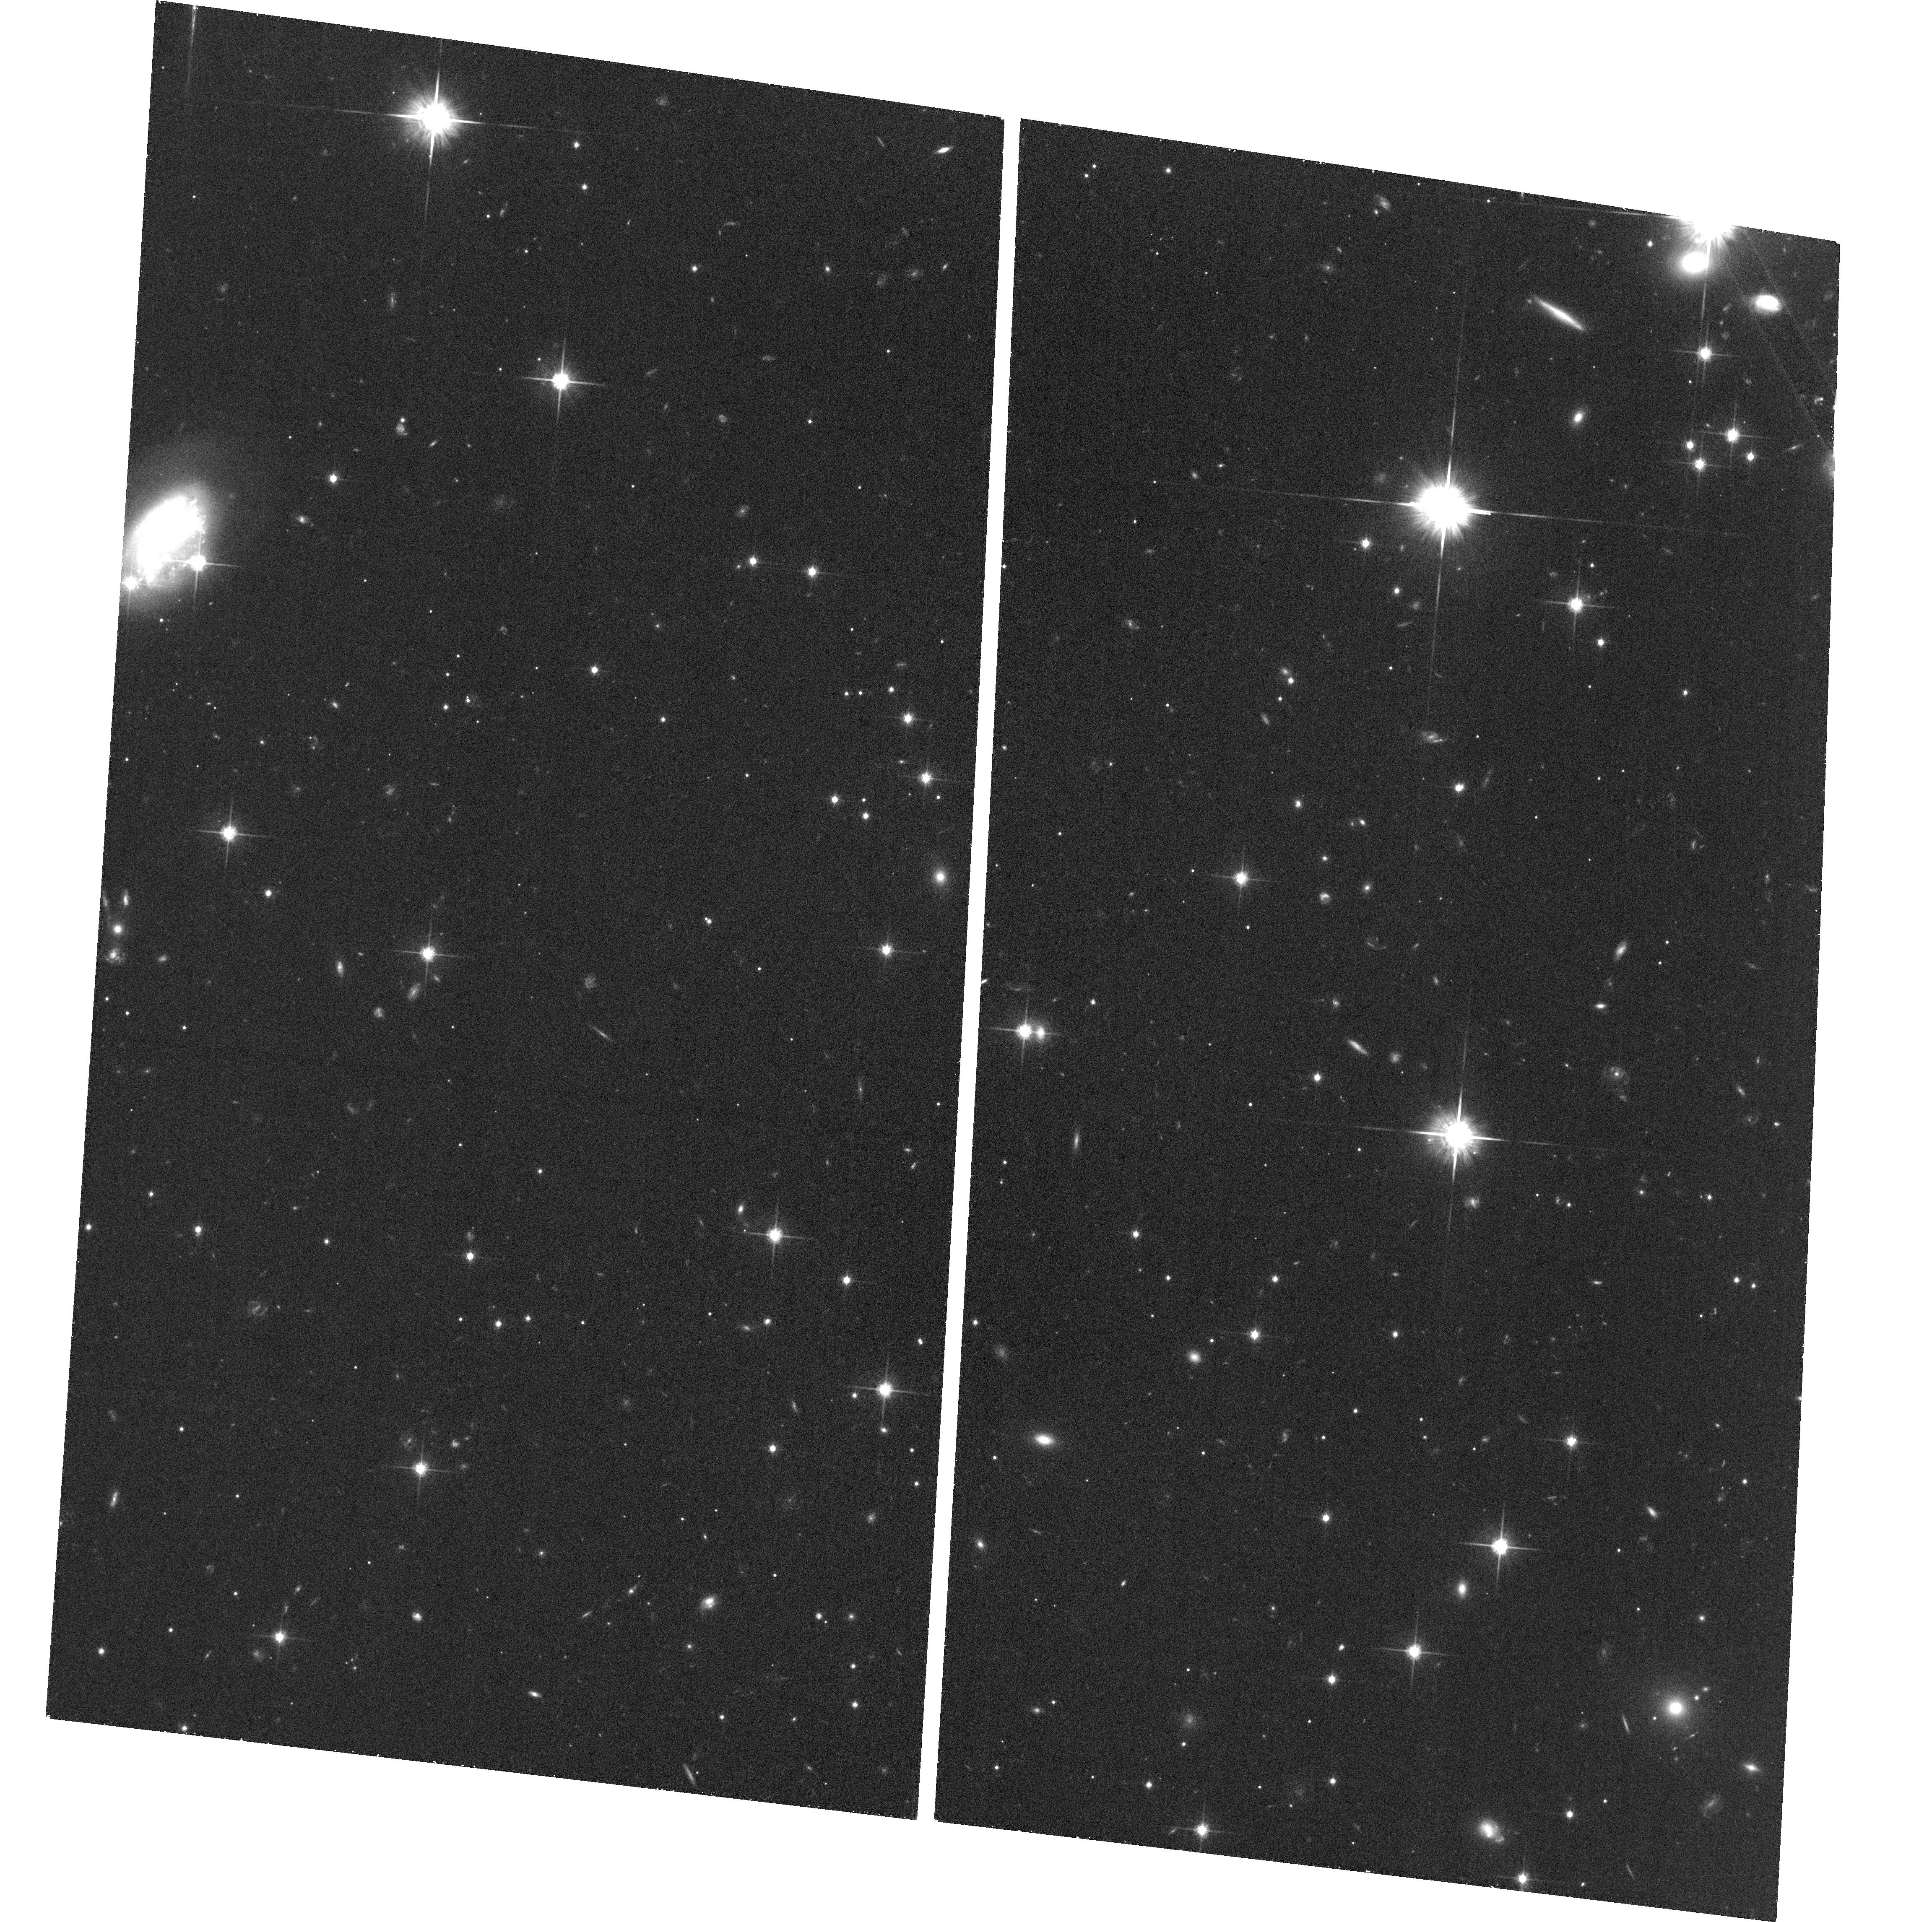
Target: field at RA 313.597°, Dec -0.154°. Instrument: ACS/WFC. Filter: F814W. Exposure: 36 min. Observation ID: hst_15064_11_acs_wfc_f814w_jdjb11

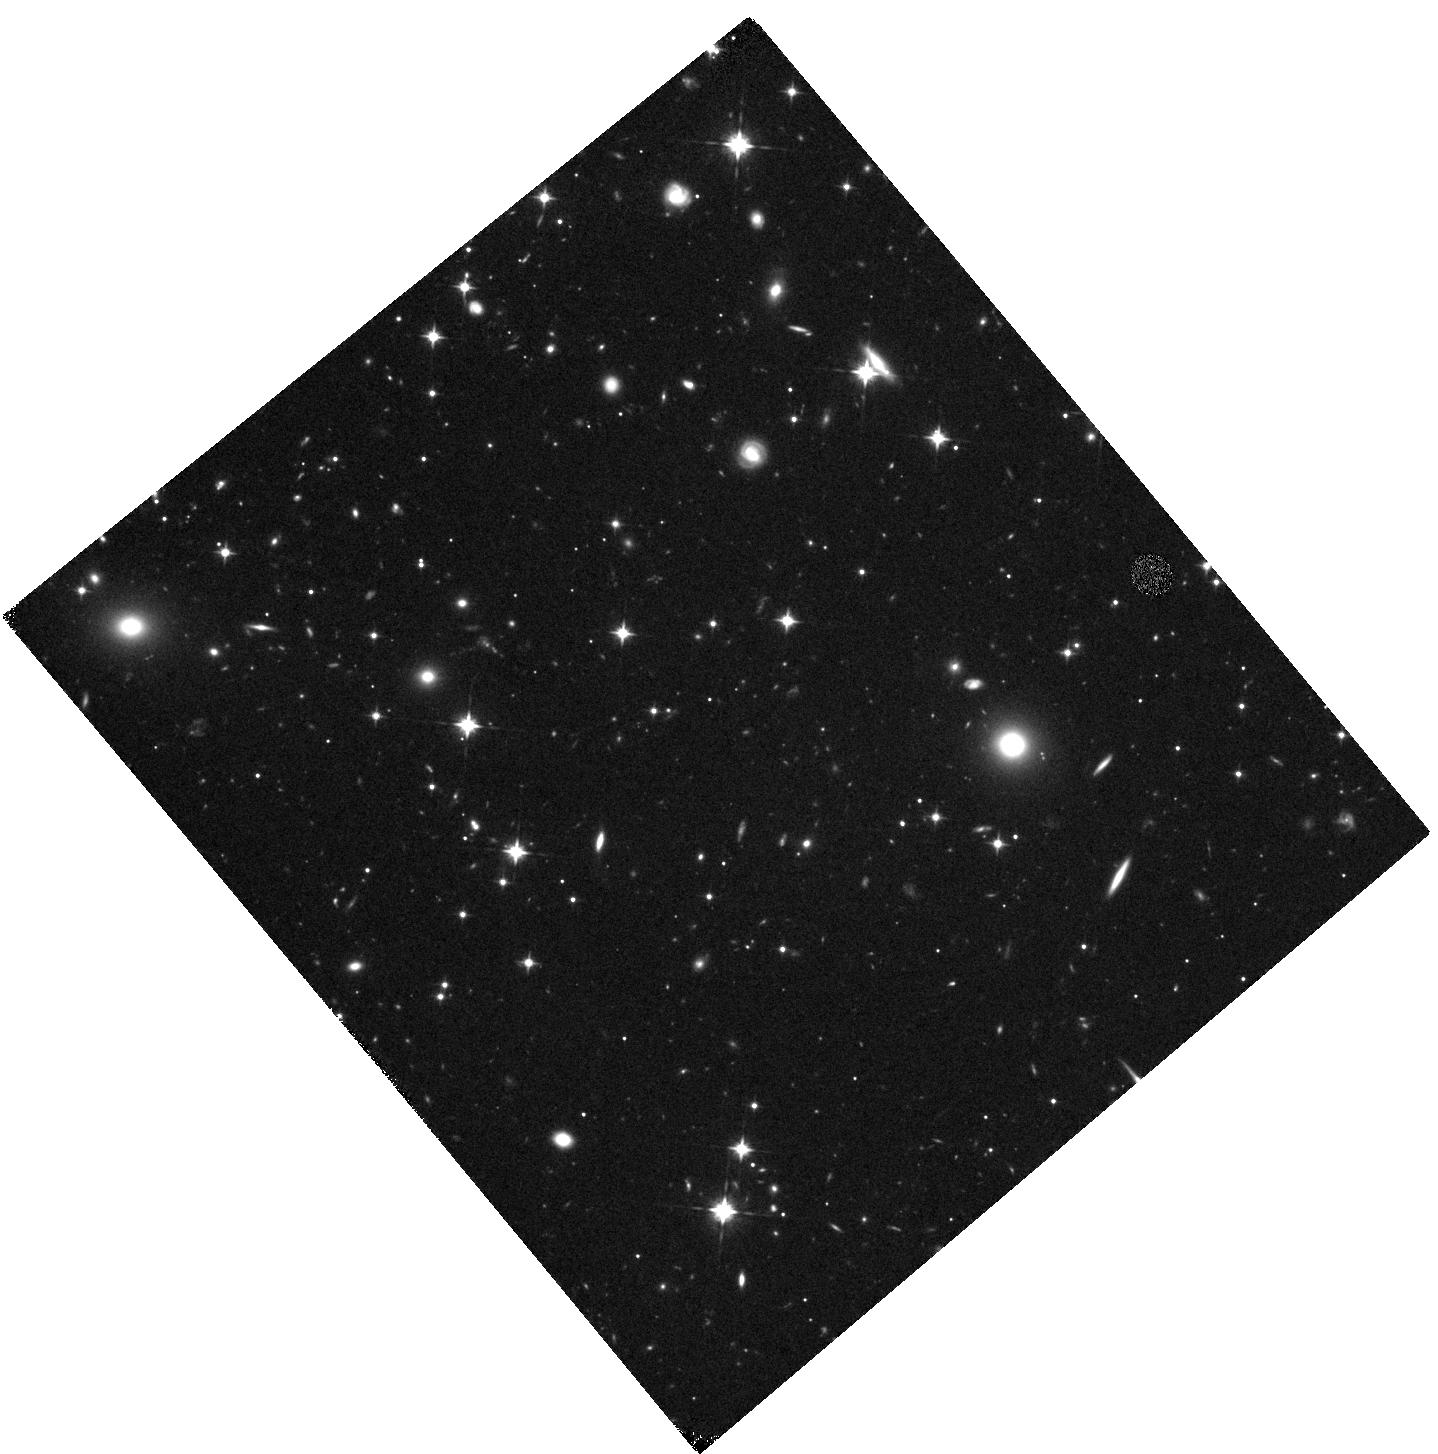
Target: J2054-0005. Instrument: WFC3/IR. Filter: F105W. Exposure: 44 min. Observation ID: hst_15064_11_wfc3_ir_f105w_idjb11

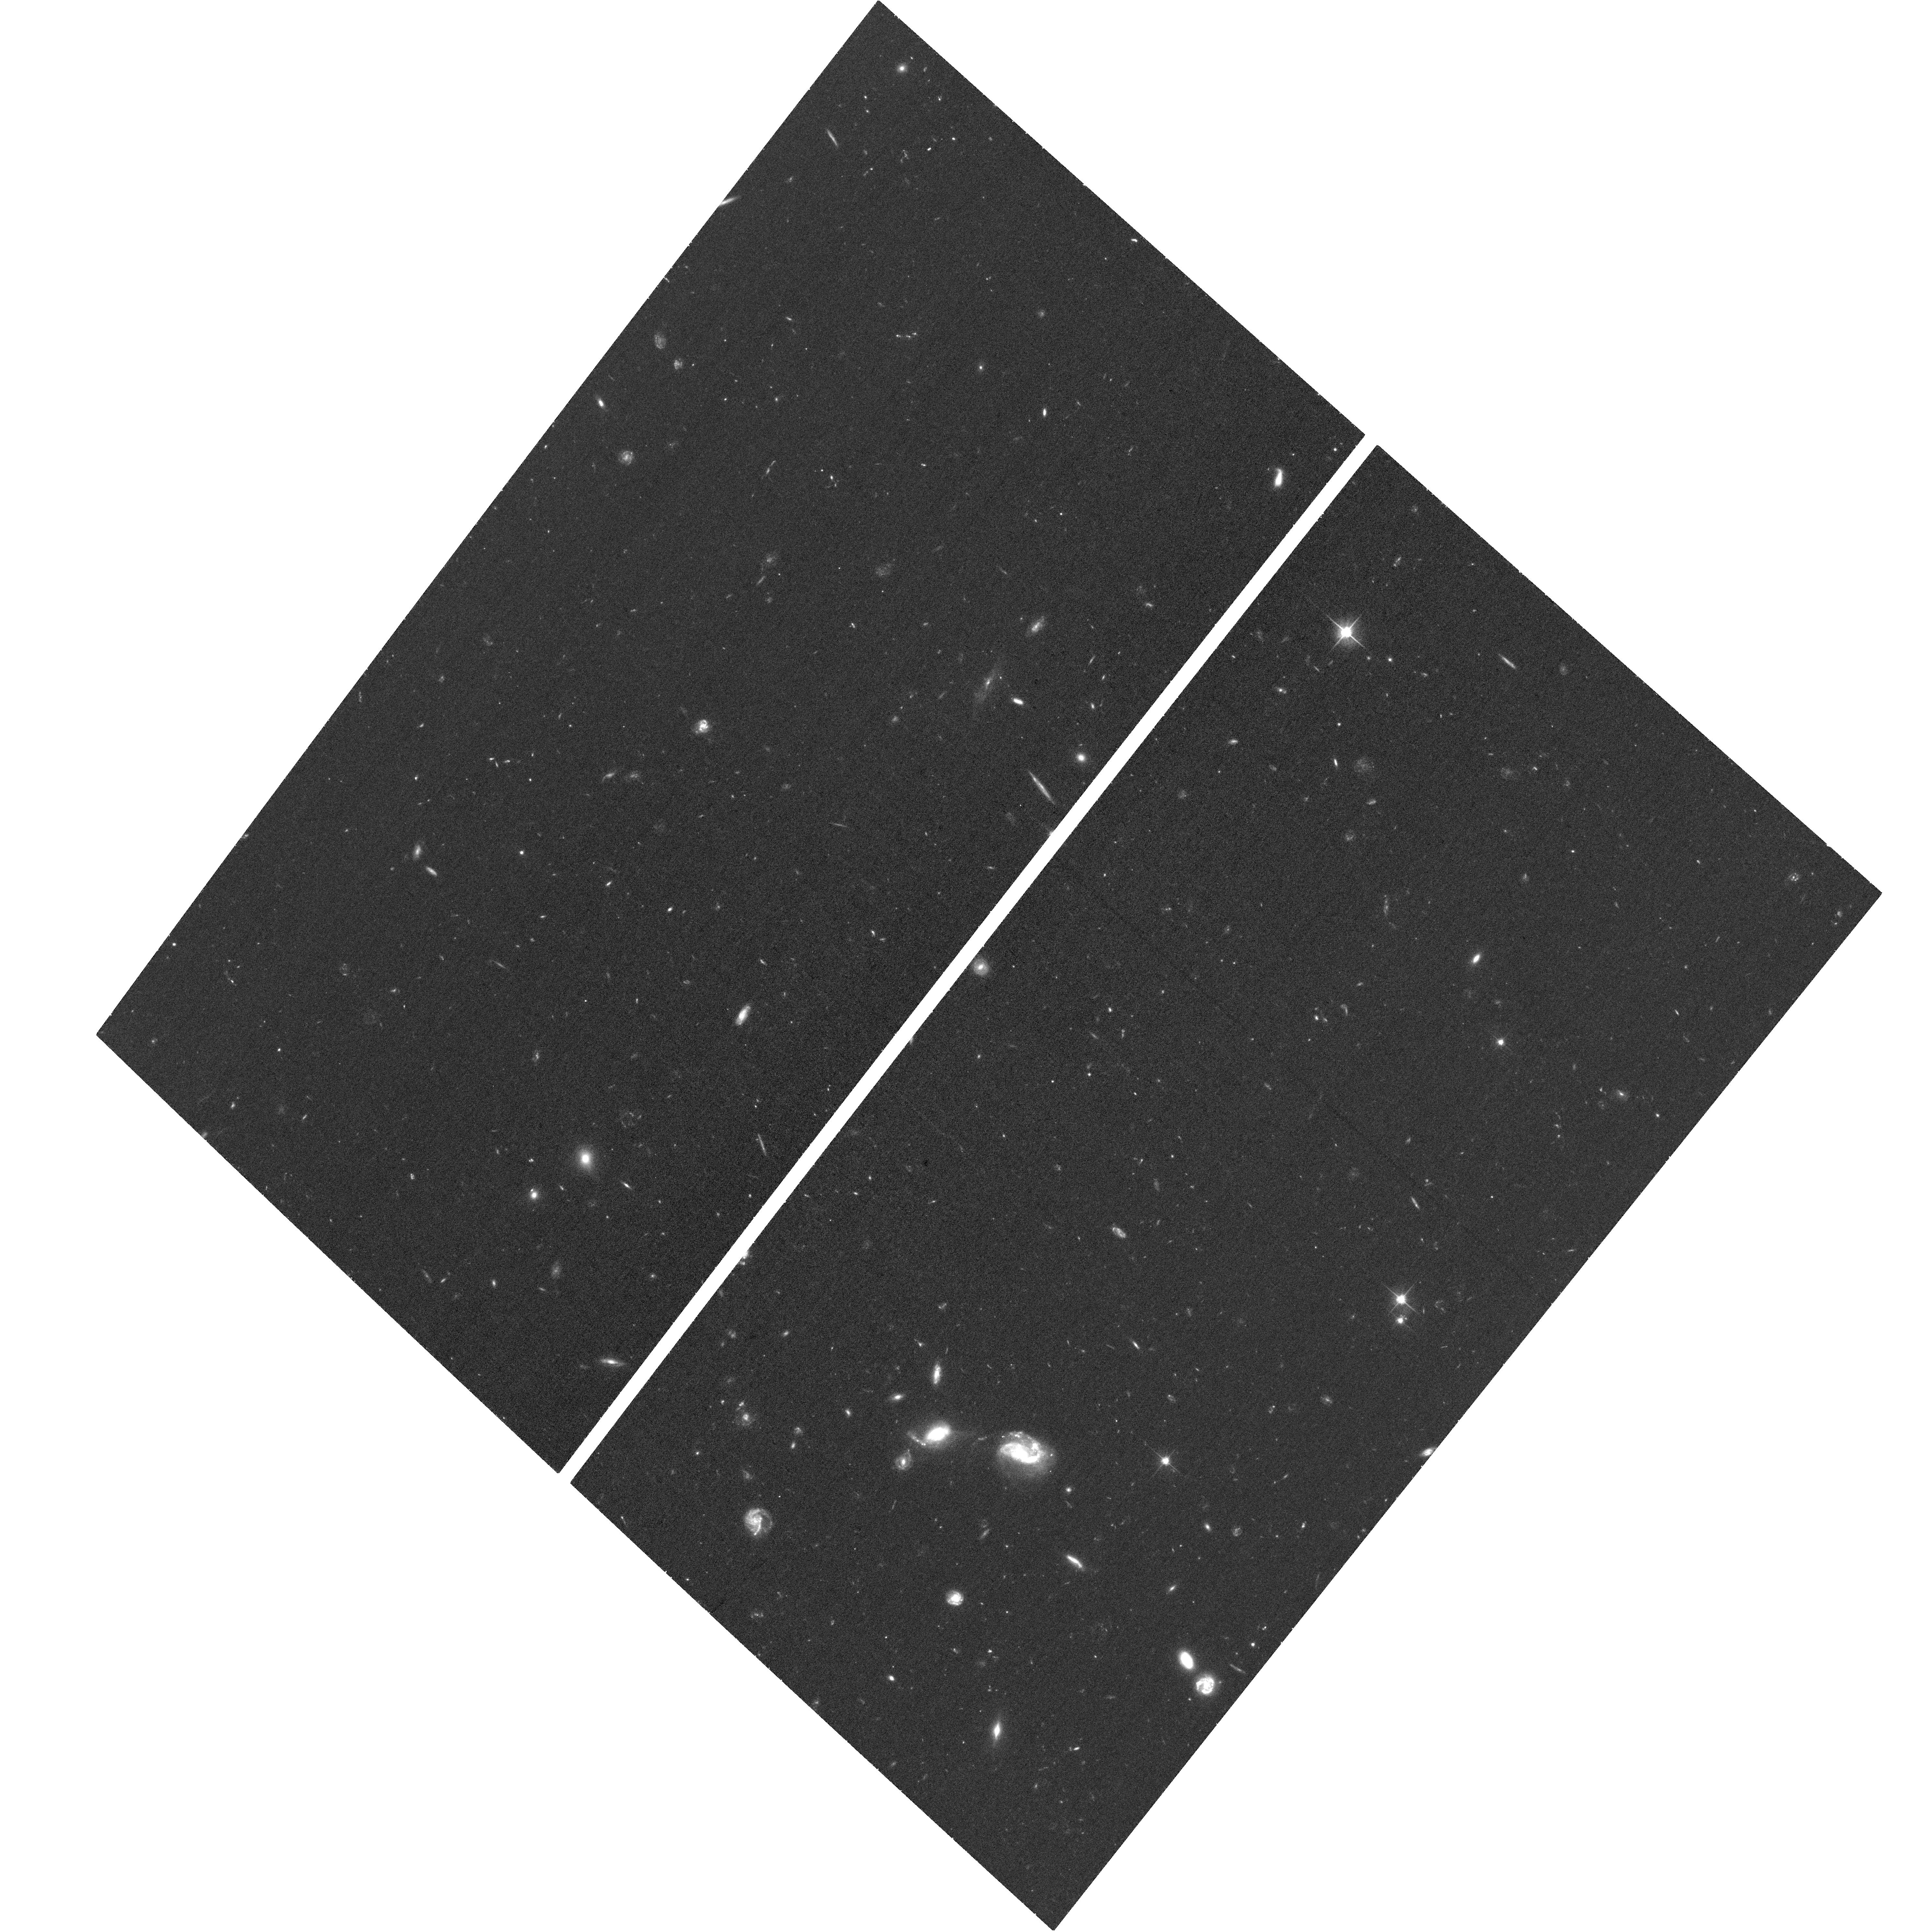
Target: J0305-3150. Instrument: ACS/WFC. Filter: F606W. Exposure: 35 min. Observation ID: hst_15064_04_acs_wfc_f606w_jdjb04

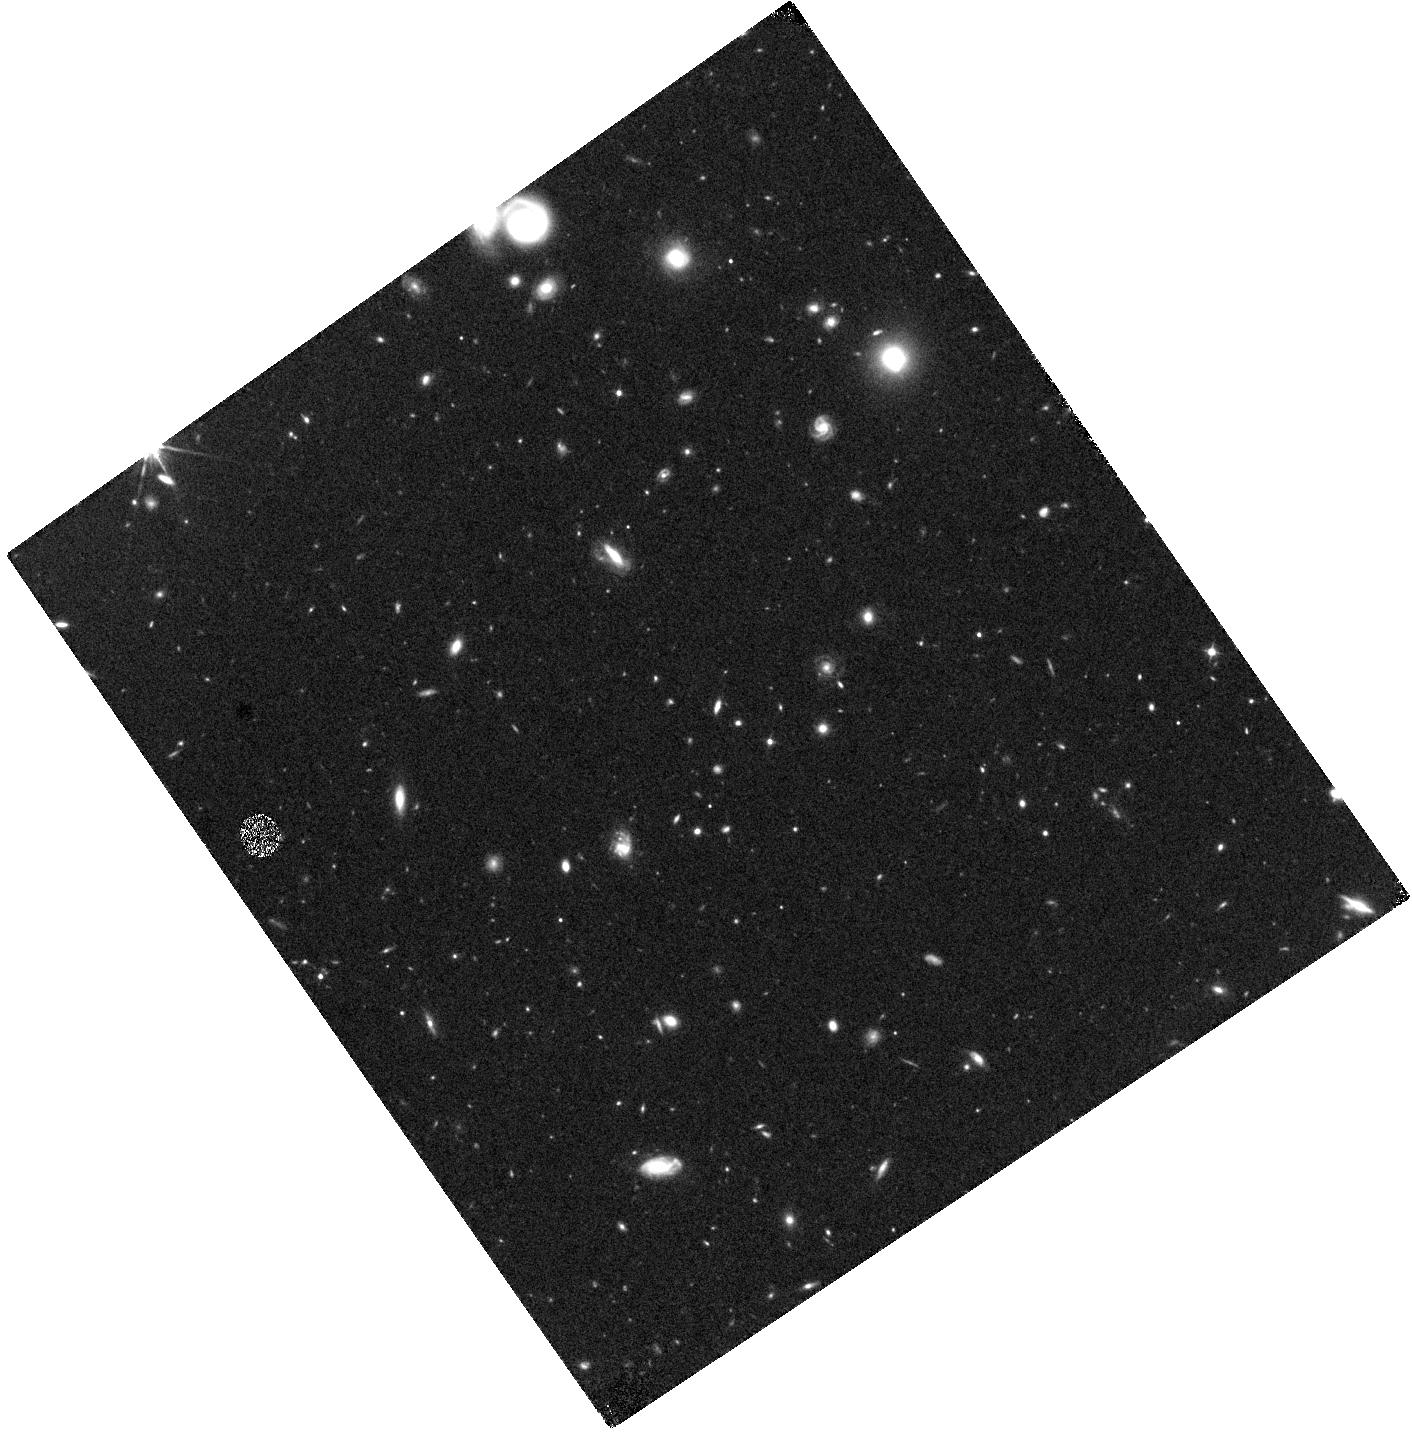
Target: J2348-3054. Instrument: WFC3/IR. Filter: F105W. Exposure: 44 min. Observation ID: hst_15064_06_wfc3_ir_f105w_idjb06

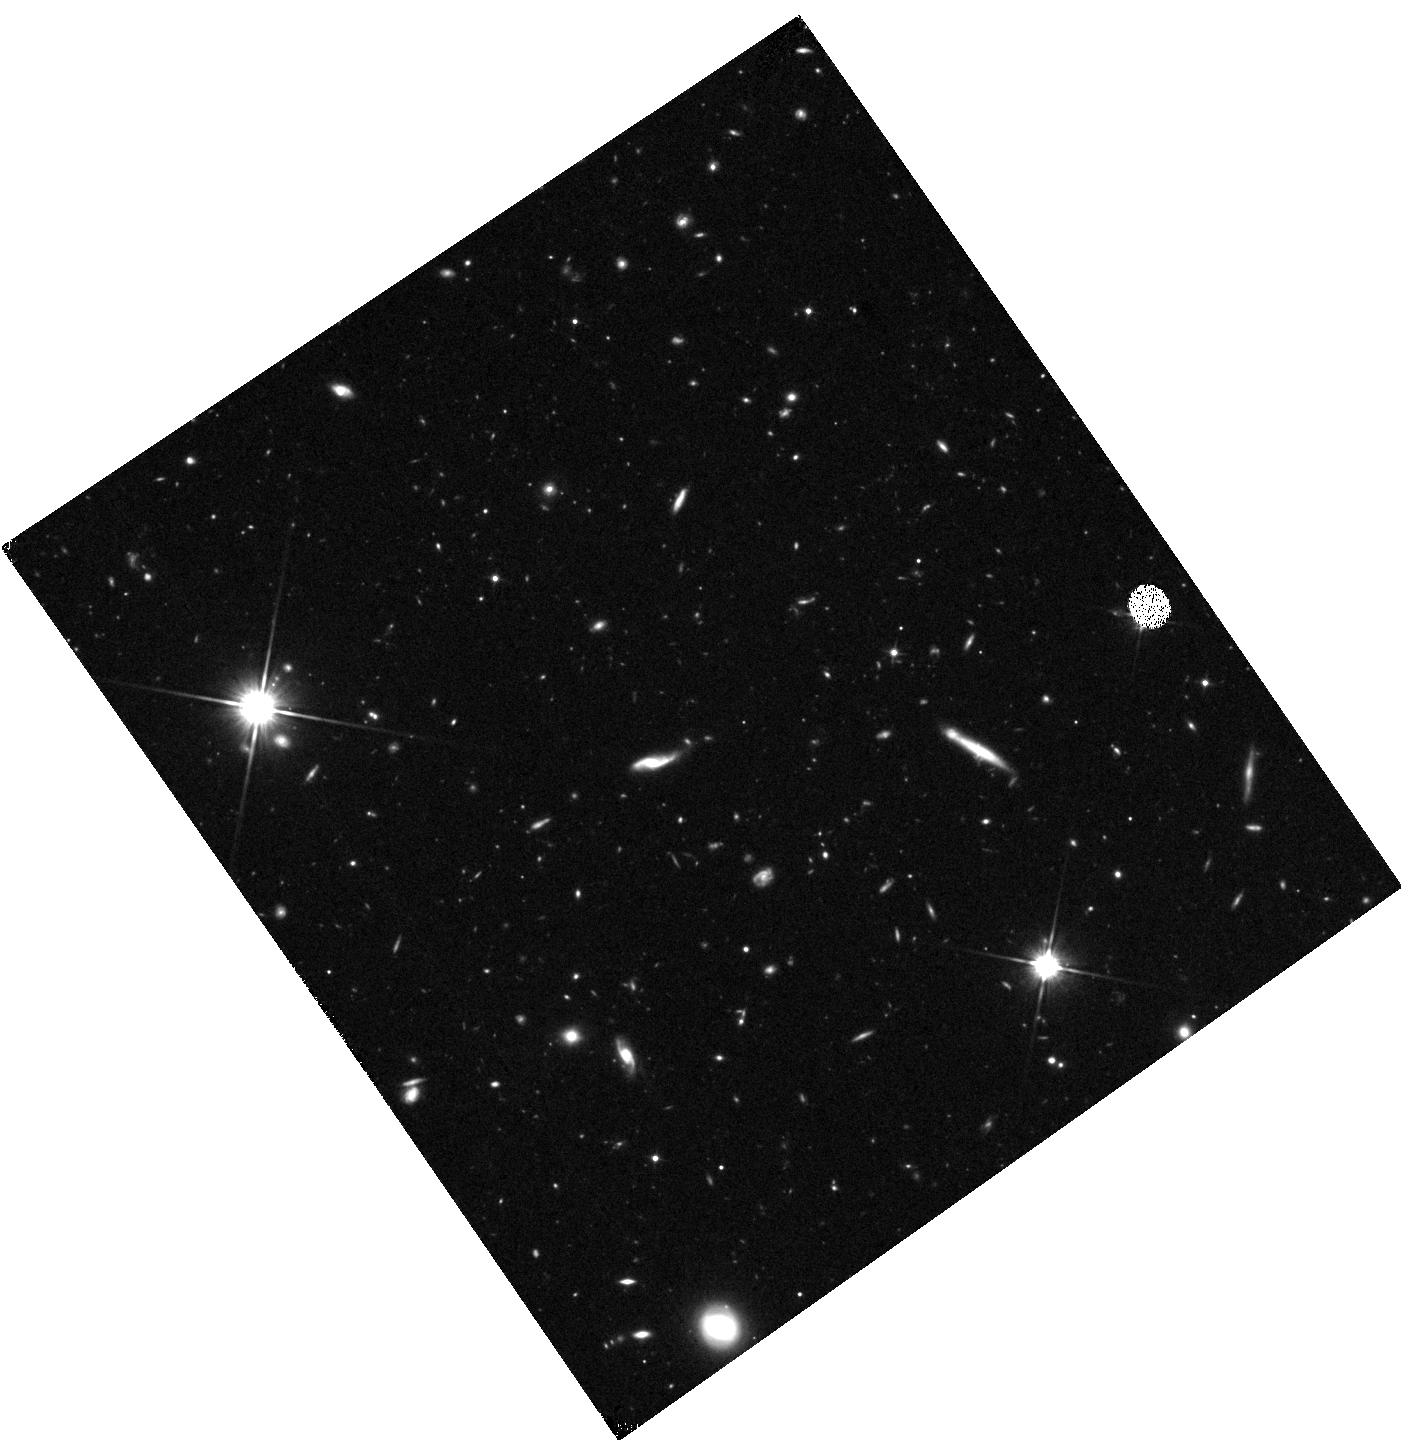
Target: field at RA 357.051°, Dec -30.843°. Instrument: WFC3/IR. Filter: F110W. Exposure: 44 min. Observation ID: hst_15064_09_wfc3_ir_f110w_idjb09

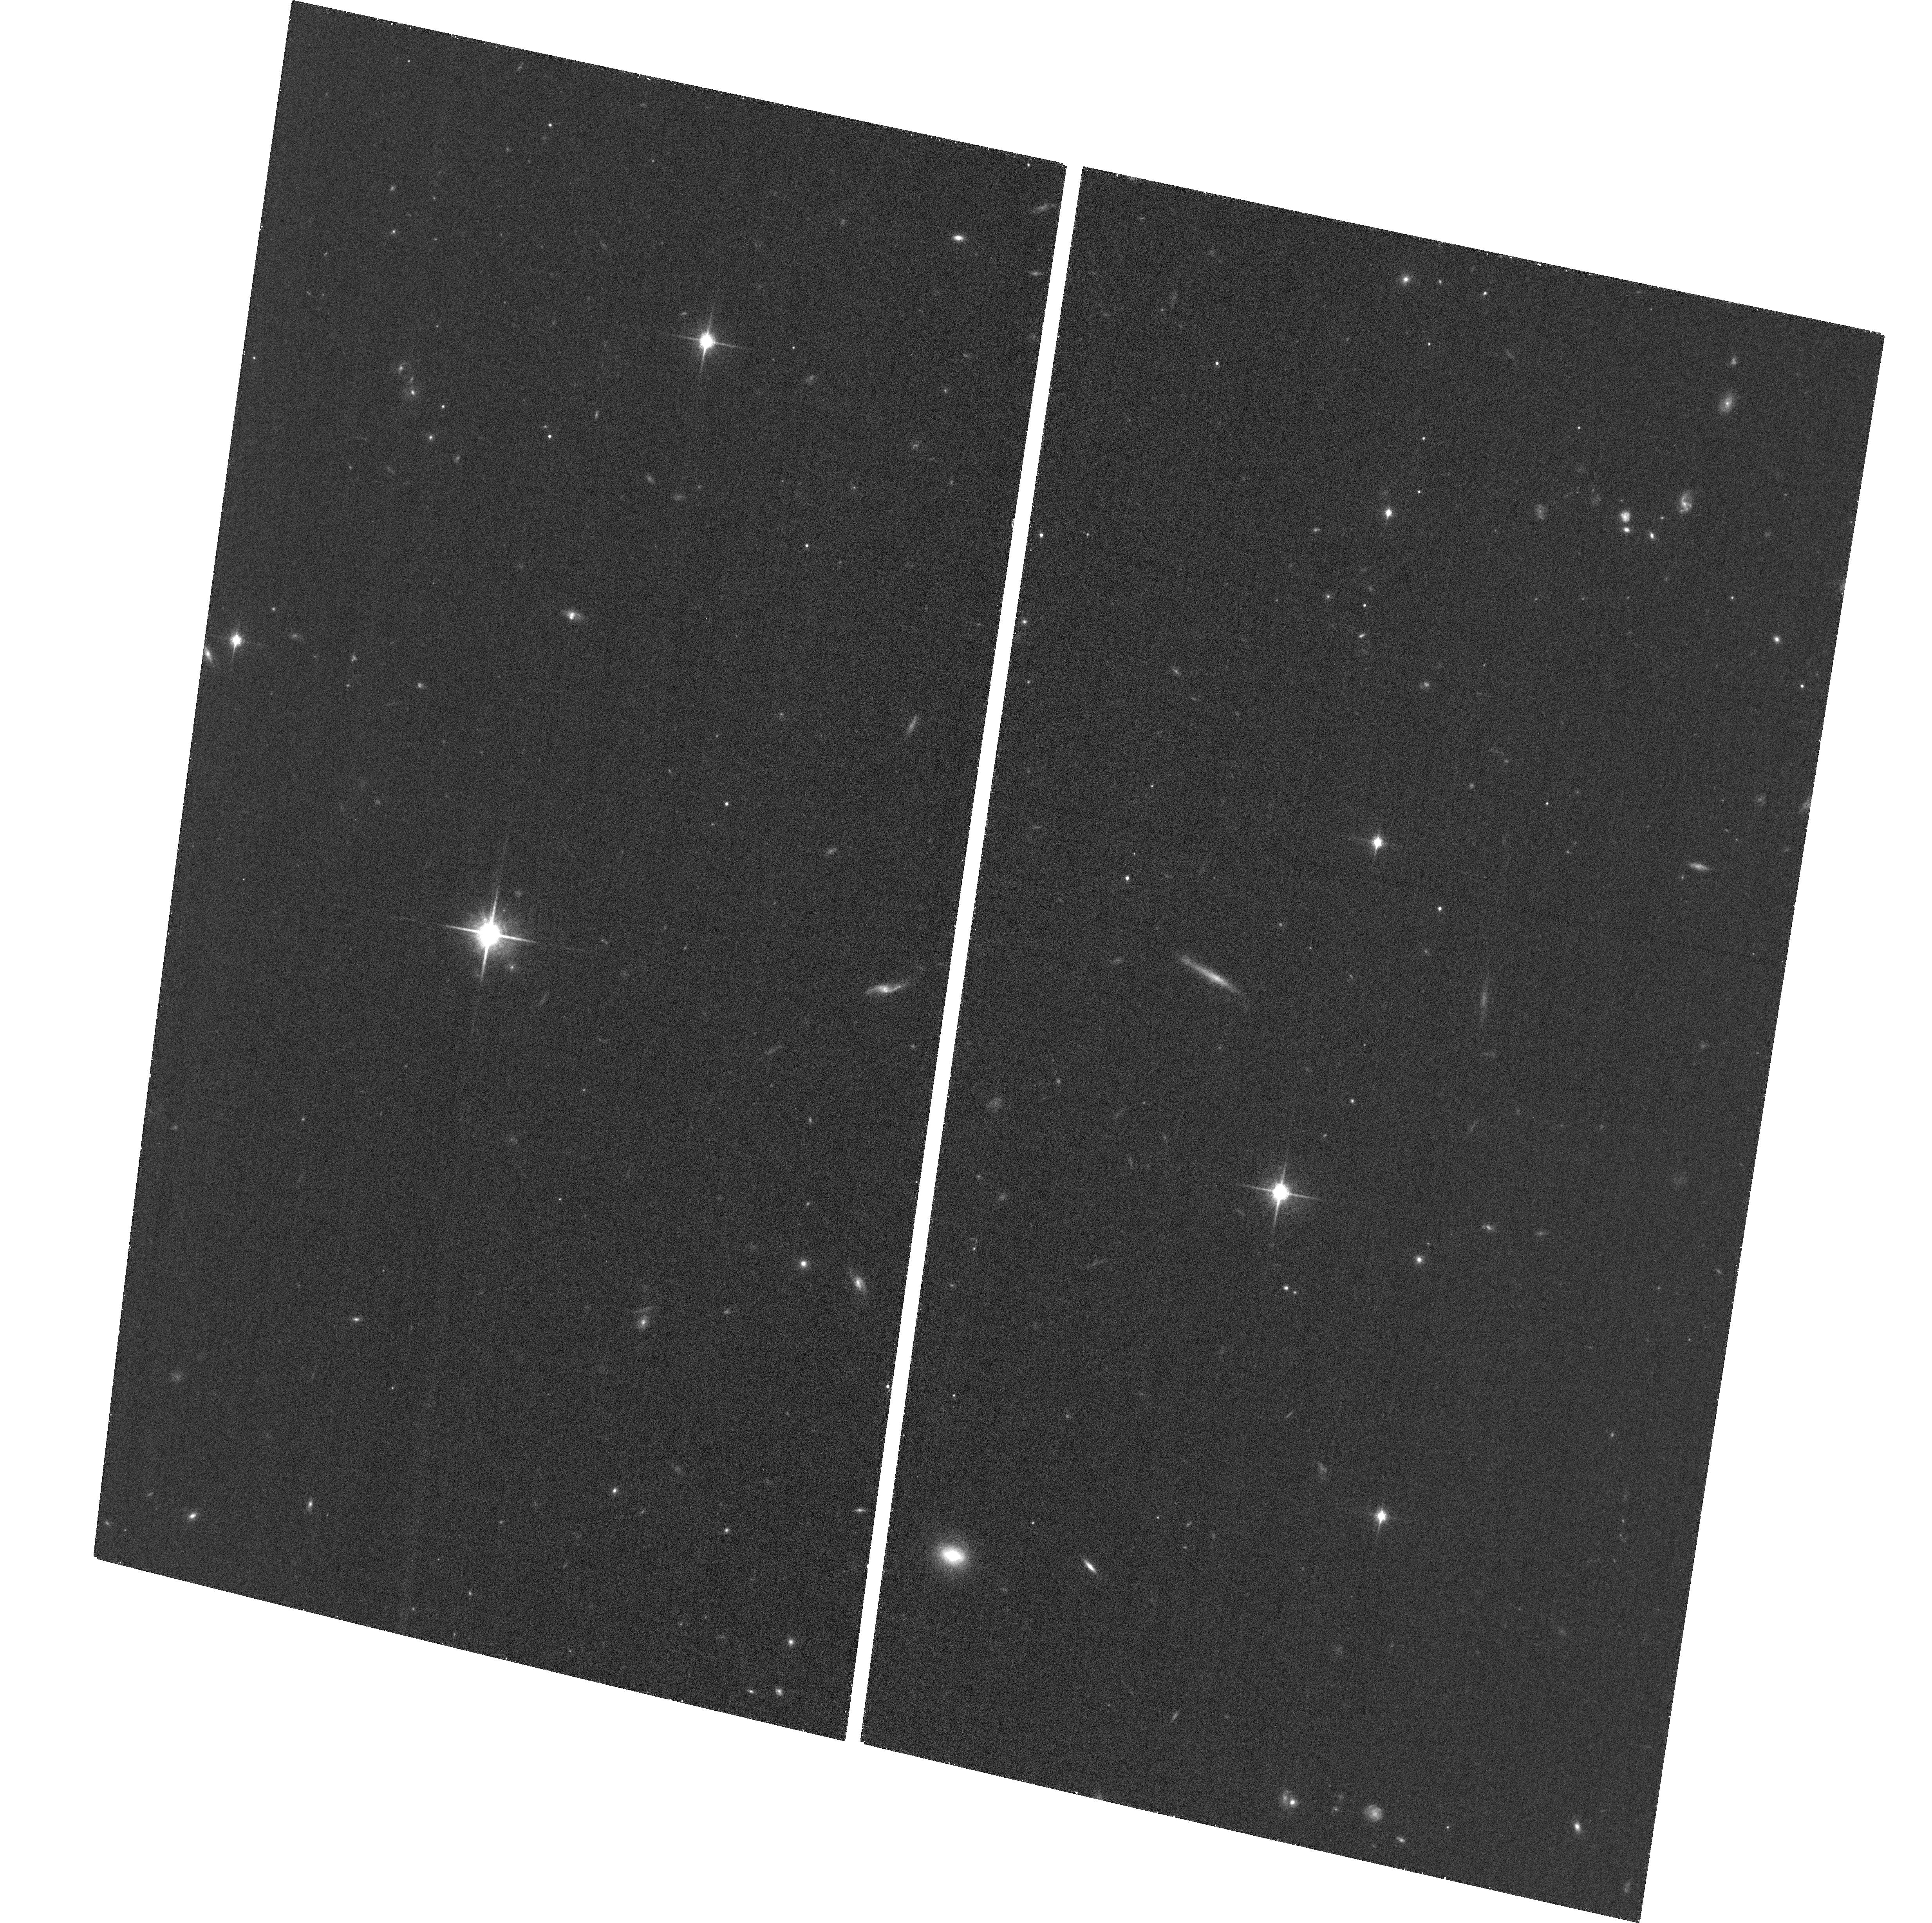
Target: field at RA 357.051°, Dec -30.843°. Instrument: ACS/WFC. Filter: F850LP. Exposure: 36 min. Observation ID: hst_15064_08_acs_wfc_f850lp_jdjb08

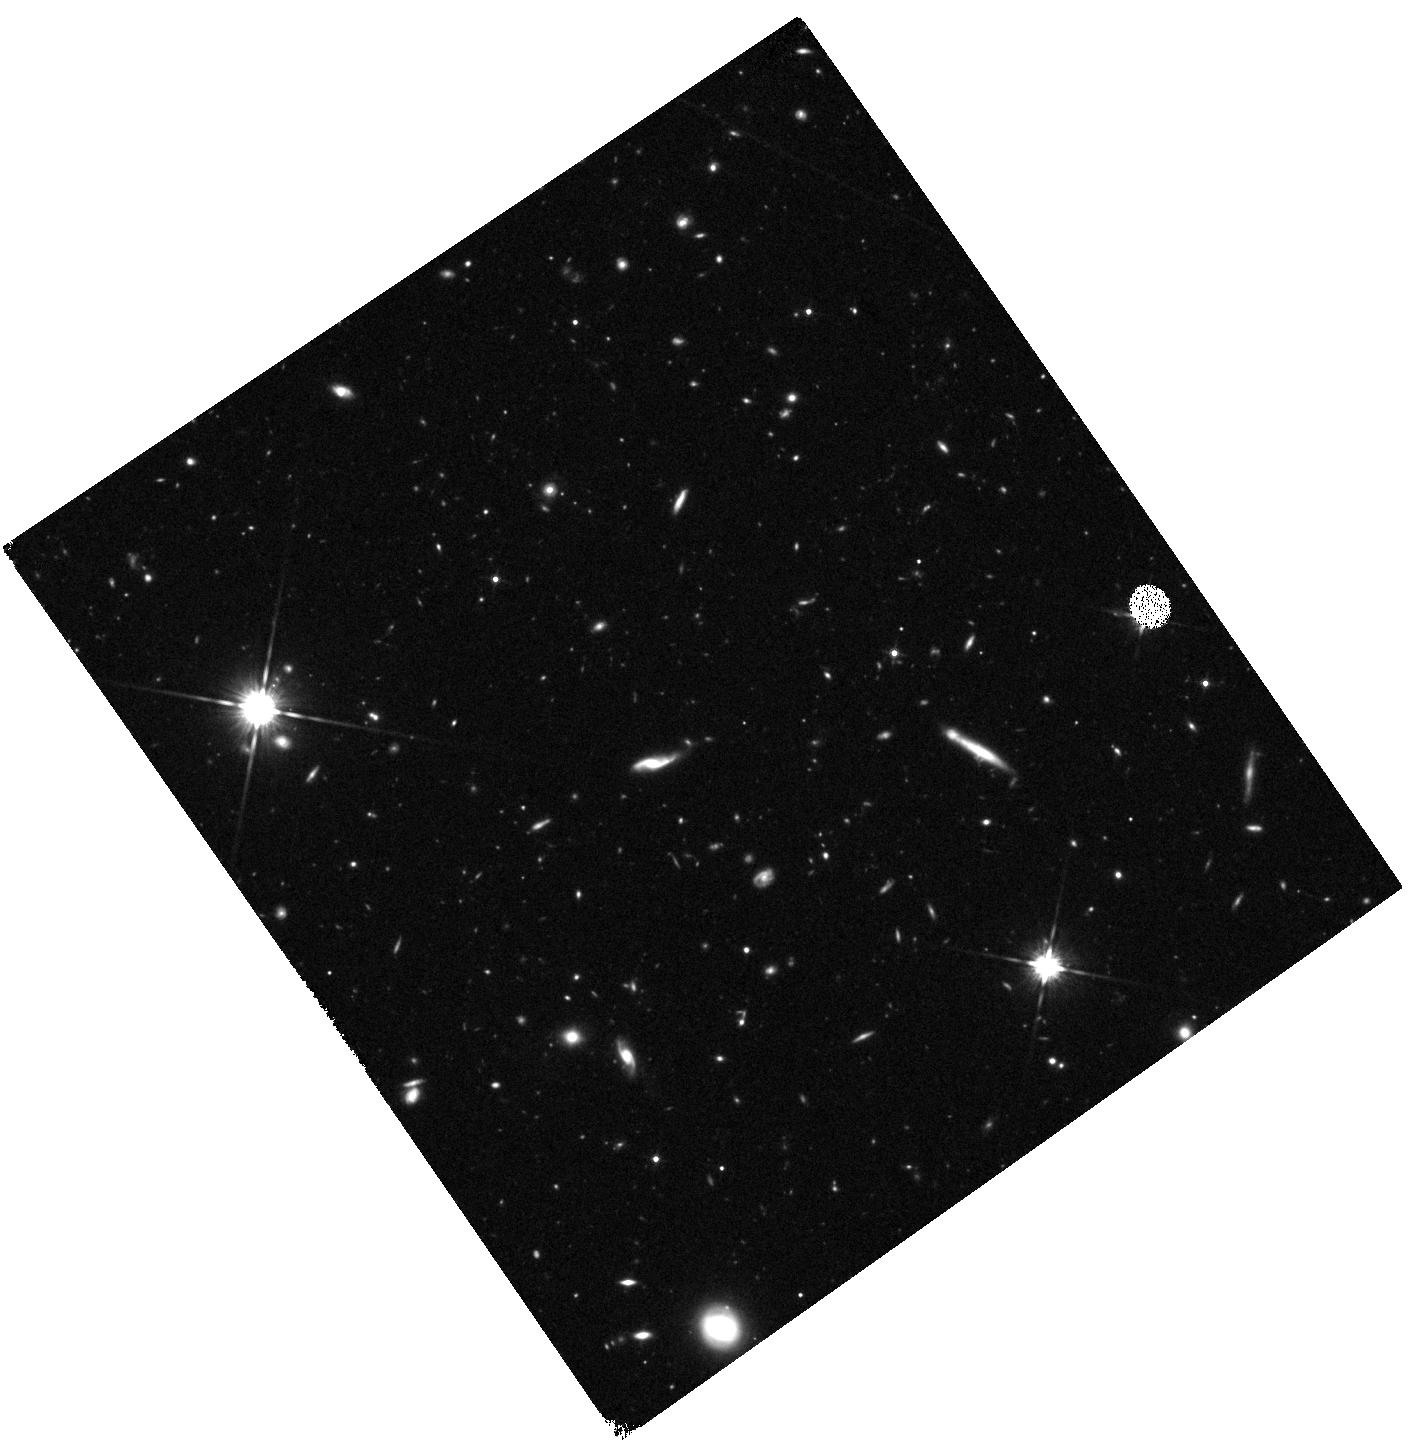
Target: field at RA 357.051°, Dec -30.843°. Instrument: WFC3/IR. Filter: F140W. Exposure: 44 min. Observation ID: hst_15064_10_wfc3_ir_f140w_idjb10

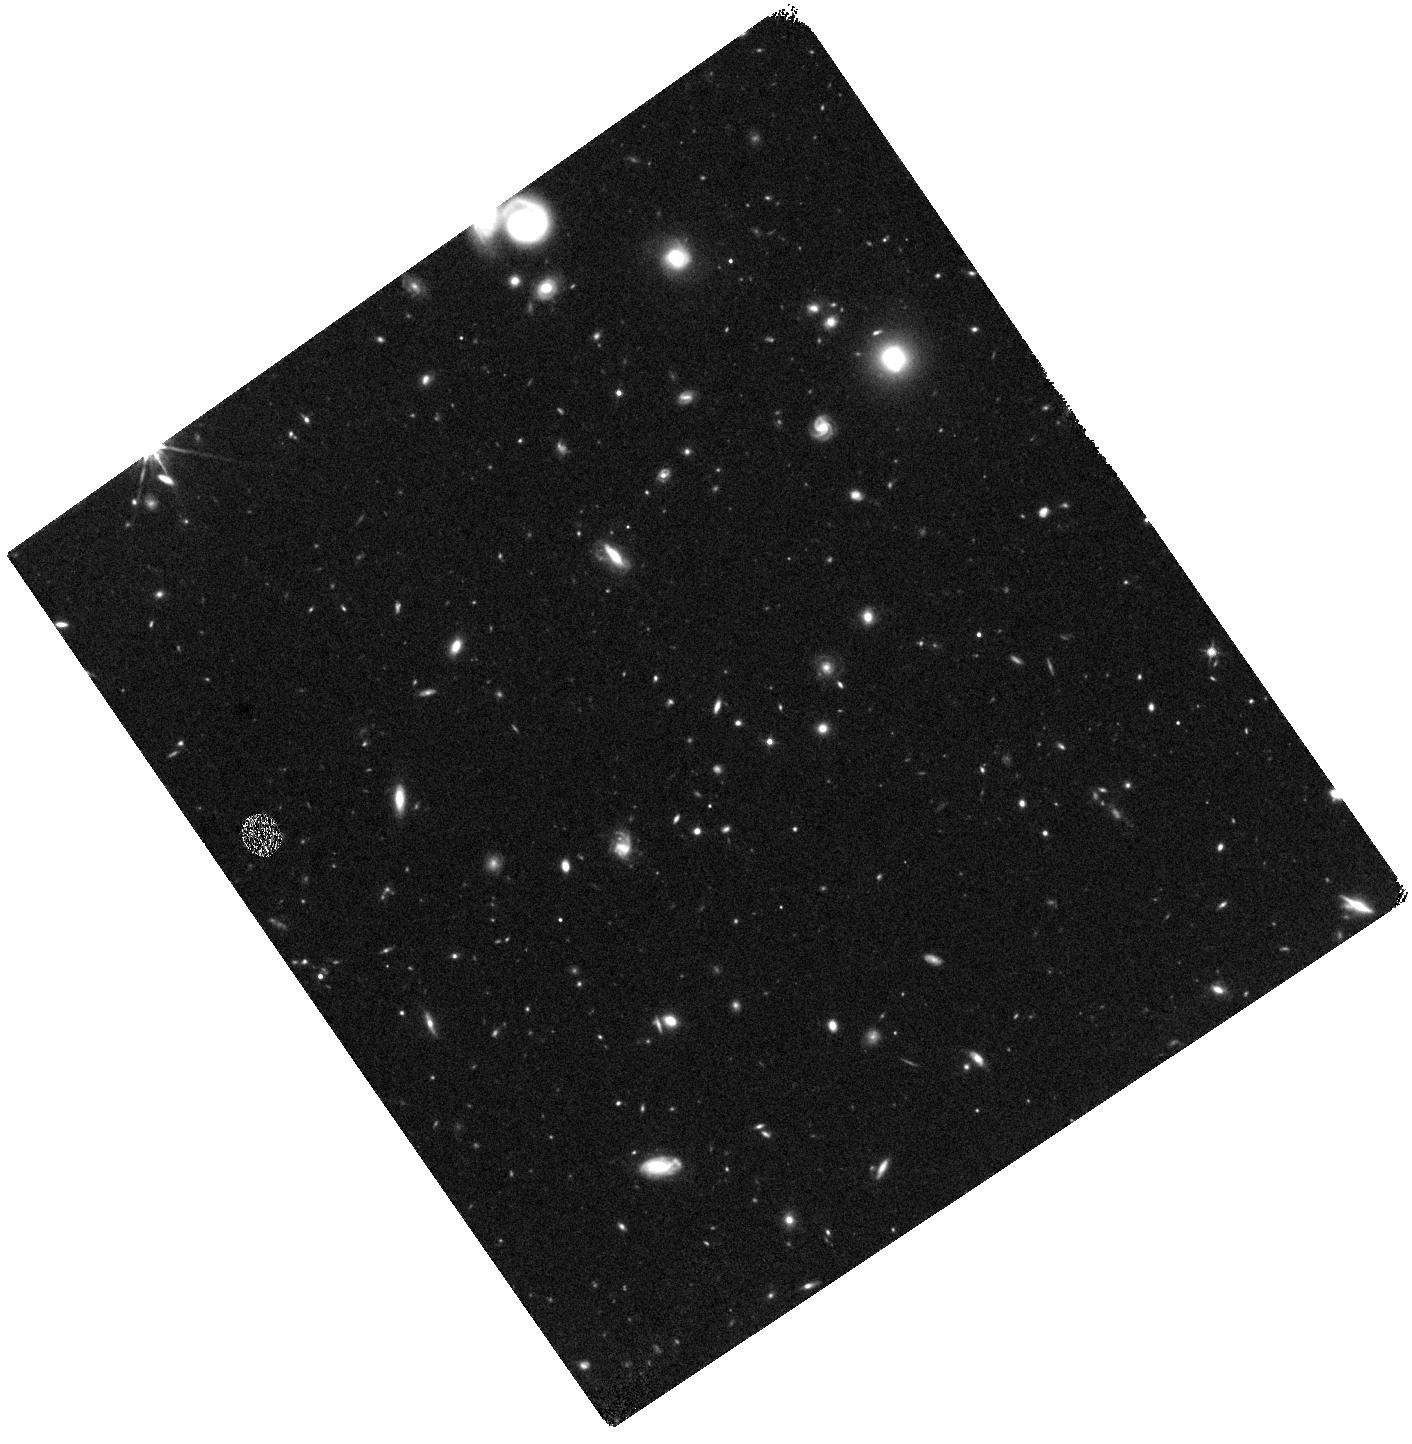
Target: J2348-3054. Instrument: WFC3/IR. Filter: F125W. Exposure: 44 min. Observation ID: hst_15064_07_wfc3_ir_f125w_idjb07

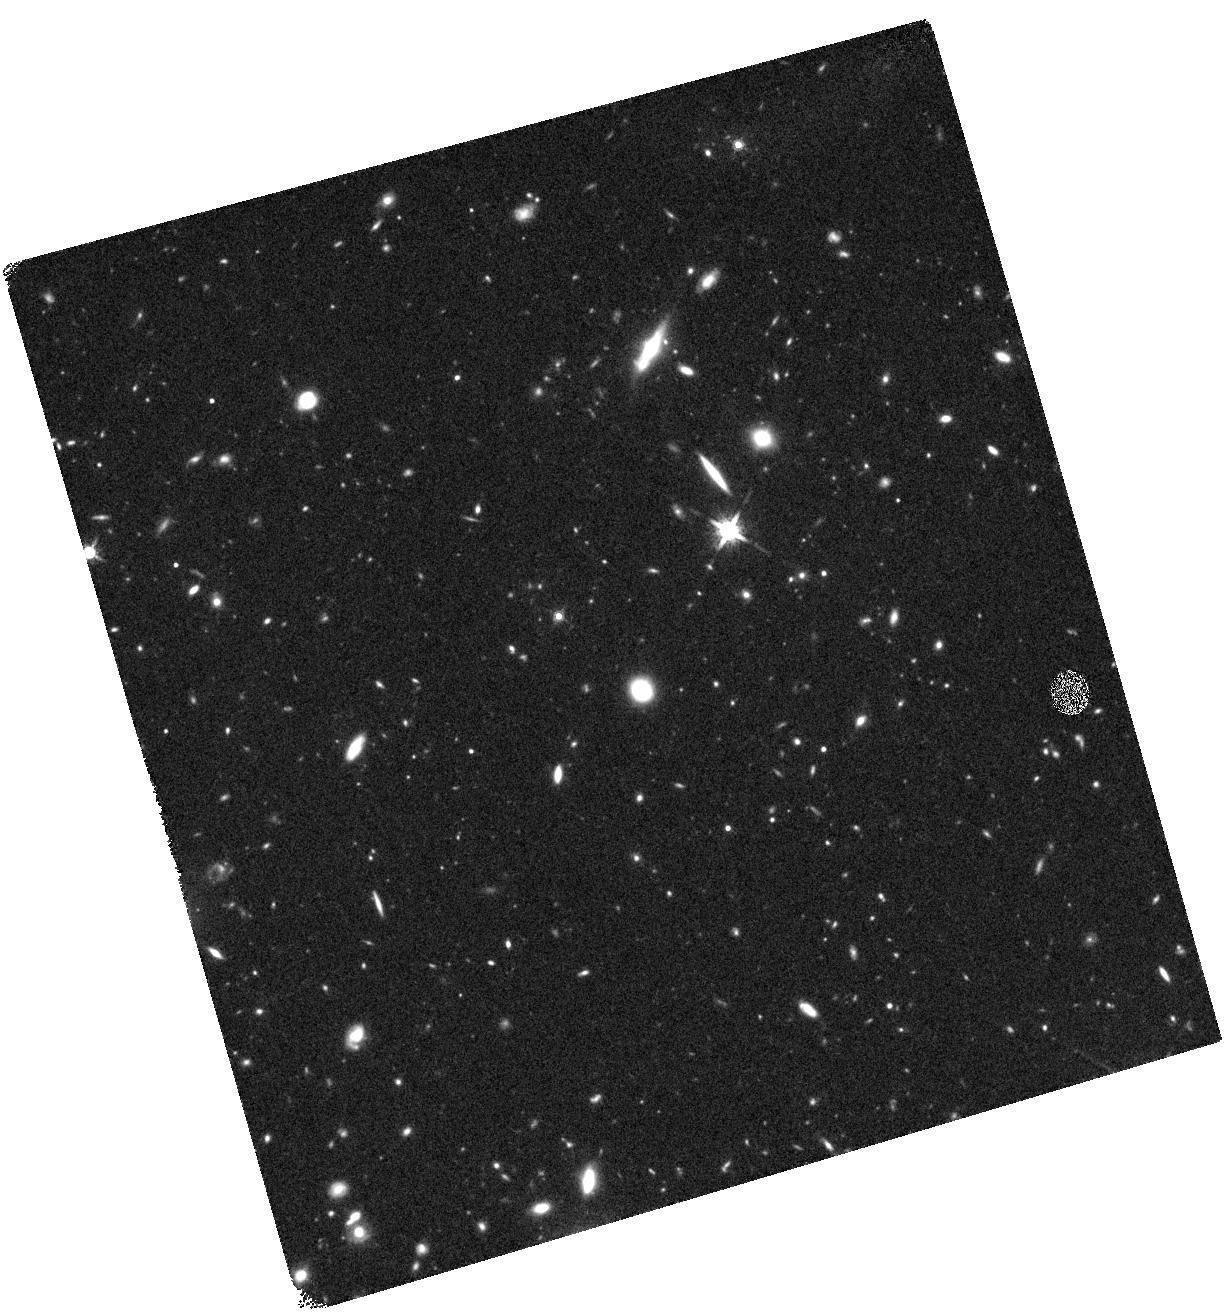
Target: J0305-3150. Instrument: WFC3/IR. Filter: F160W. Exposure: 44 min. Observation ID: hst_15064_03_wfc3_ir_f160w_idjb03

The environments of 6<z<7 quasars: rich with starbursts? (PI: Casey, Caitlin M.)

We propose 13 orbits of ACS and WFC3 imaging to characterize the environments of 6<z<7 quasars. These quasars are suggested to live in particularly overdense environments, given an observed excess of serendipitous millimeter continuum detections in their vicinities from ALMA. At z>6, 1.1mm probes the peak of dust emission and is a good proxy for total obscured SFR; the serendipitous ALMA detections we find are consistent with SFRs 30-150Msun/yr, and they are likely to sit at the same redshift of the quasar because they greatly exceed the expected number of detections for blank-field millimeter work. We will use HST imaging to investigate whether or not these are genuine overdense environments by identifying candidate star-forming galaxies via their Ly-alpha break and rest-frame UV continuum. The ALMA data enables us to place unique constraints on the assembly history of early Universe protoclusters, given the short duty-cycle of dusty galaxies detected directly in the millimeter. This will allow us to directly characterize the luminosity functions in overdense environments at z>6, characterizing the ubiquity of starbursts around quasars, and test the predictions of theory, which assert that half of all cosmic star-formation at z>6 takes place in overdense environments that will eventually collapse into >10^(14)Msun galaxy clusters at z=0.